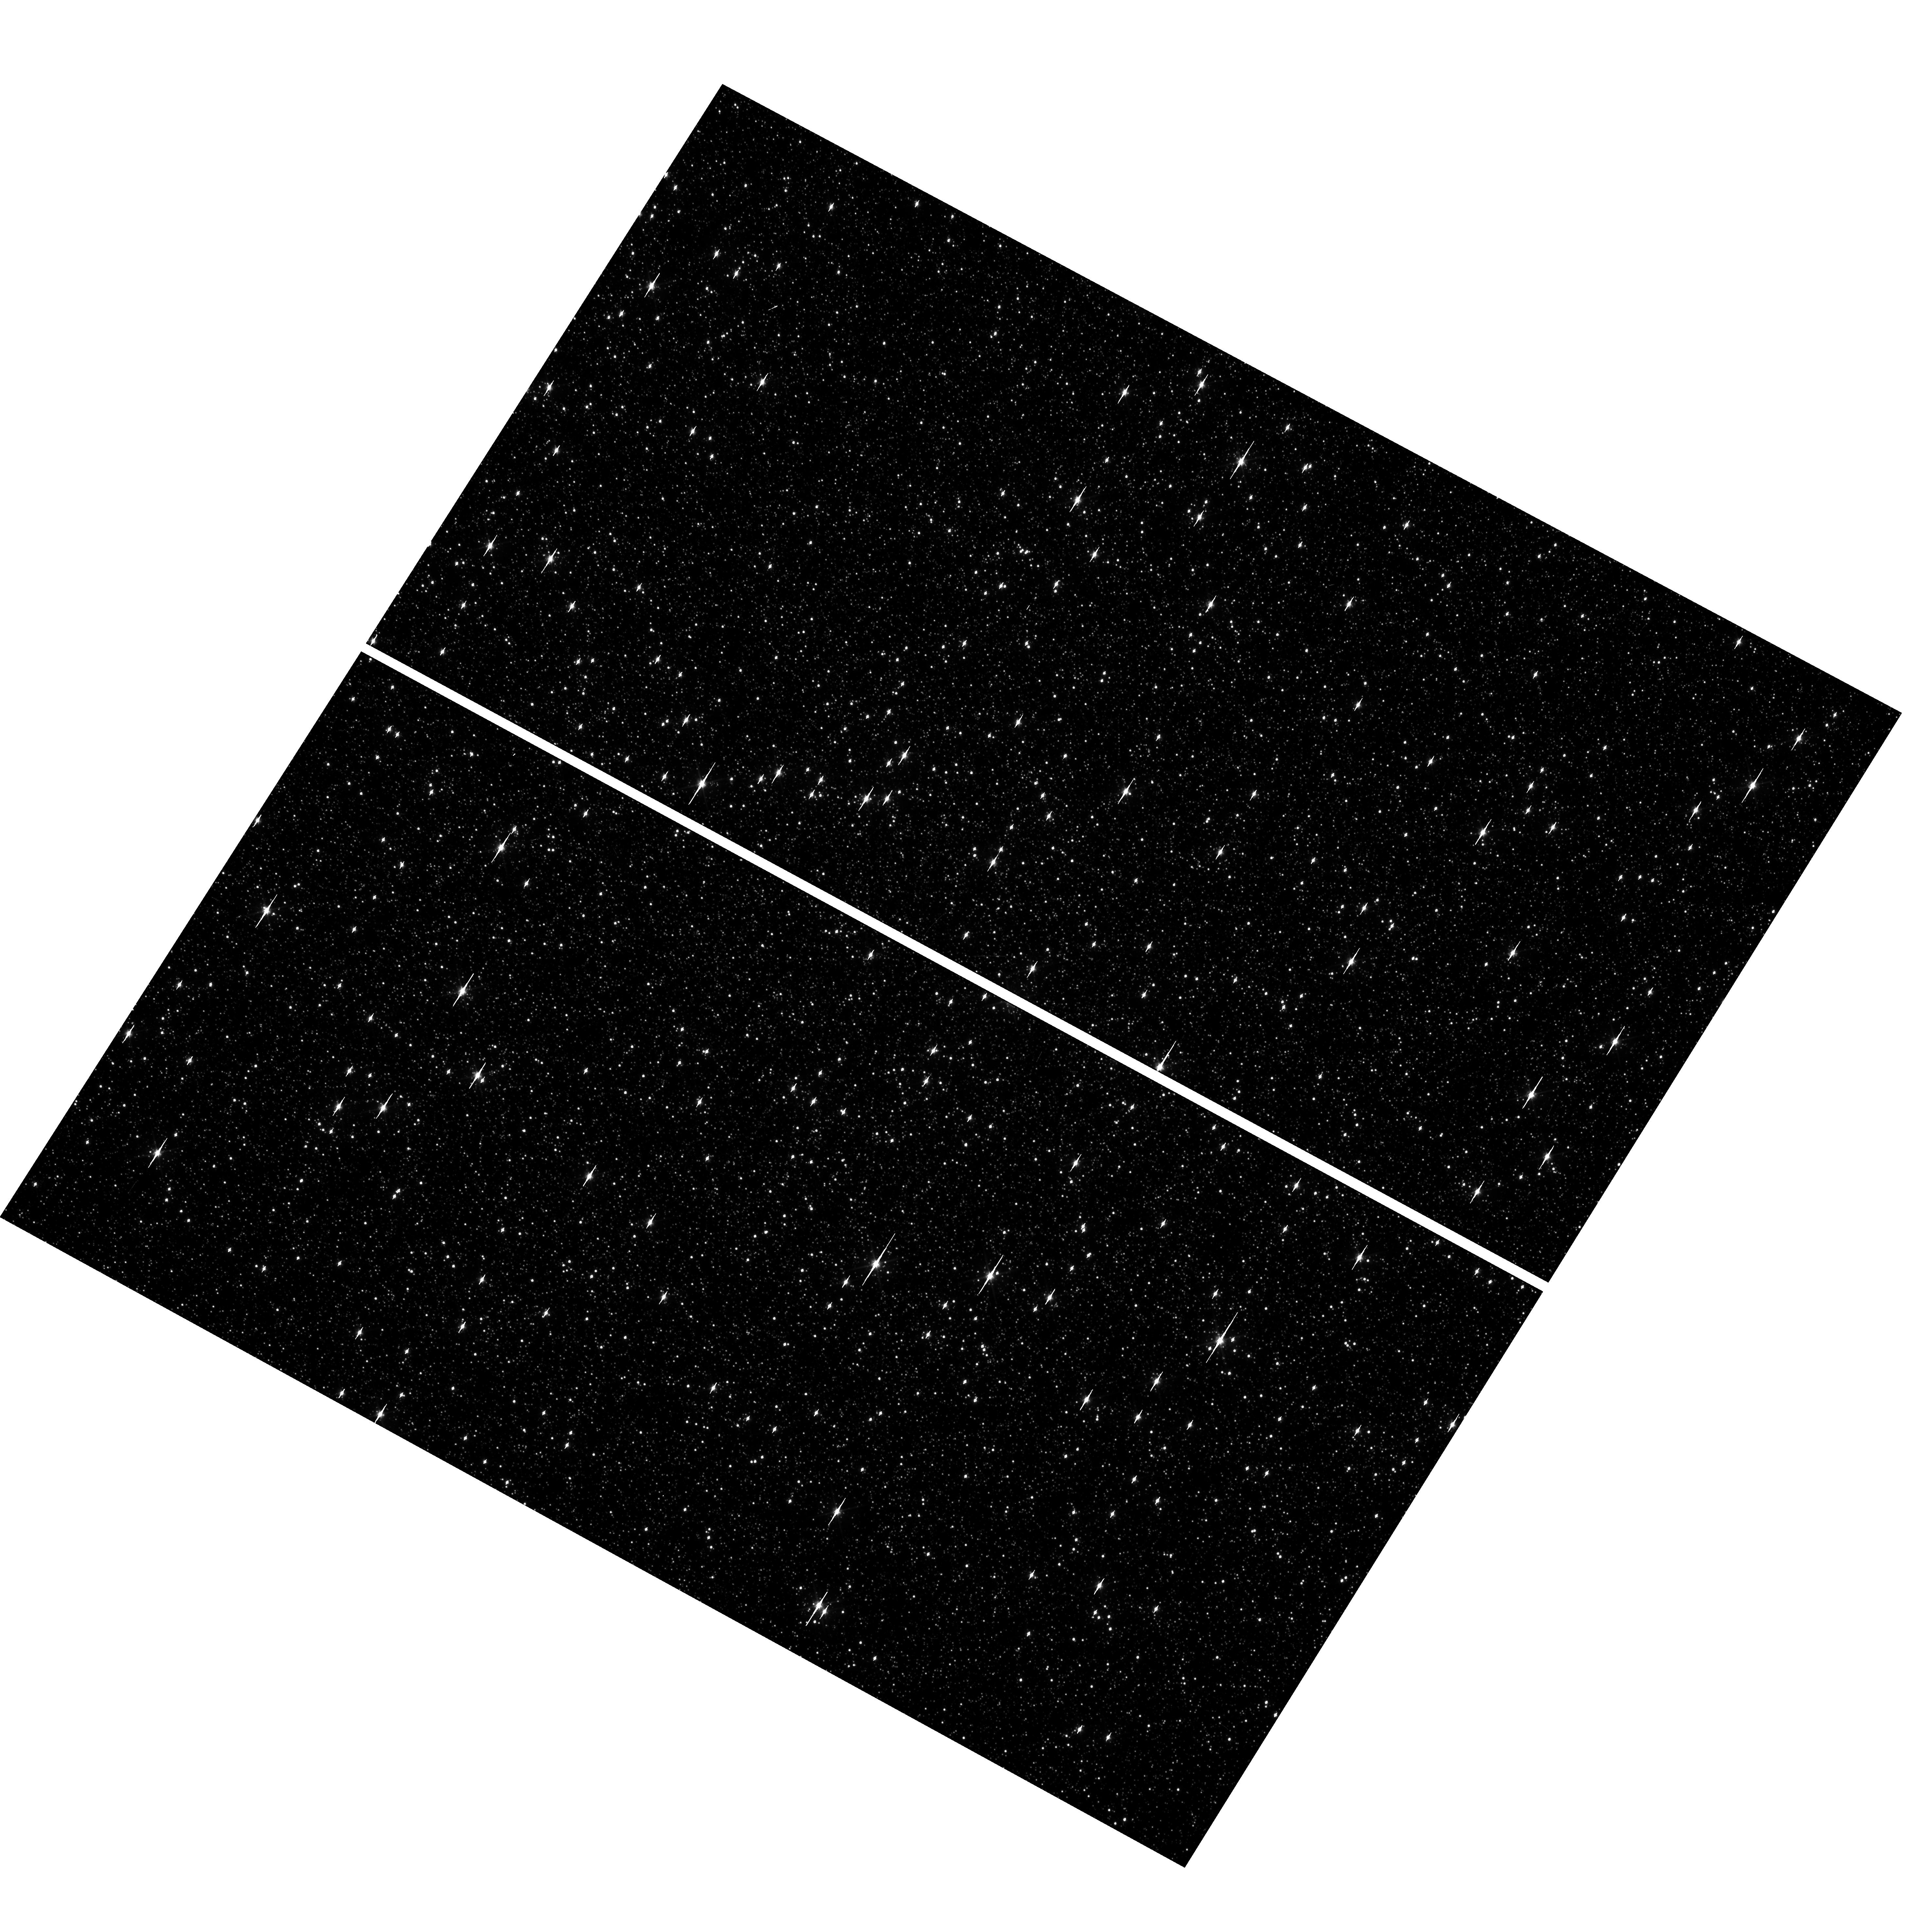
Target: OMEGACEN
Instrument: WFC3/UVIS
Filter: F606W
Exposure: 1 min
Observation ID: hst_15000_15_wfc3_uvis_f606w_ido715

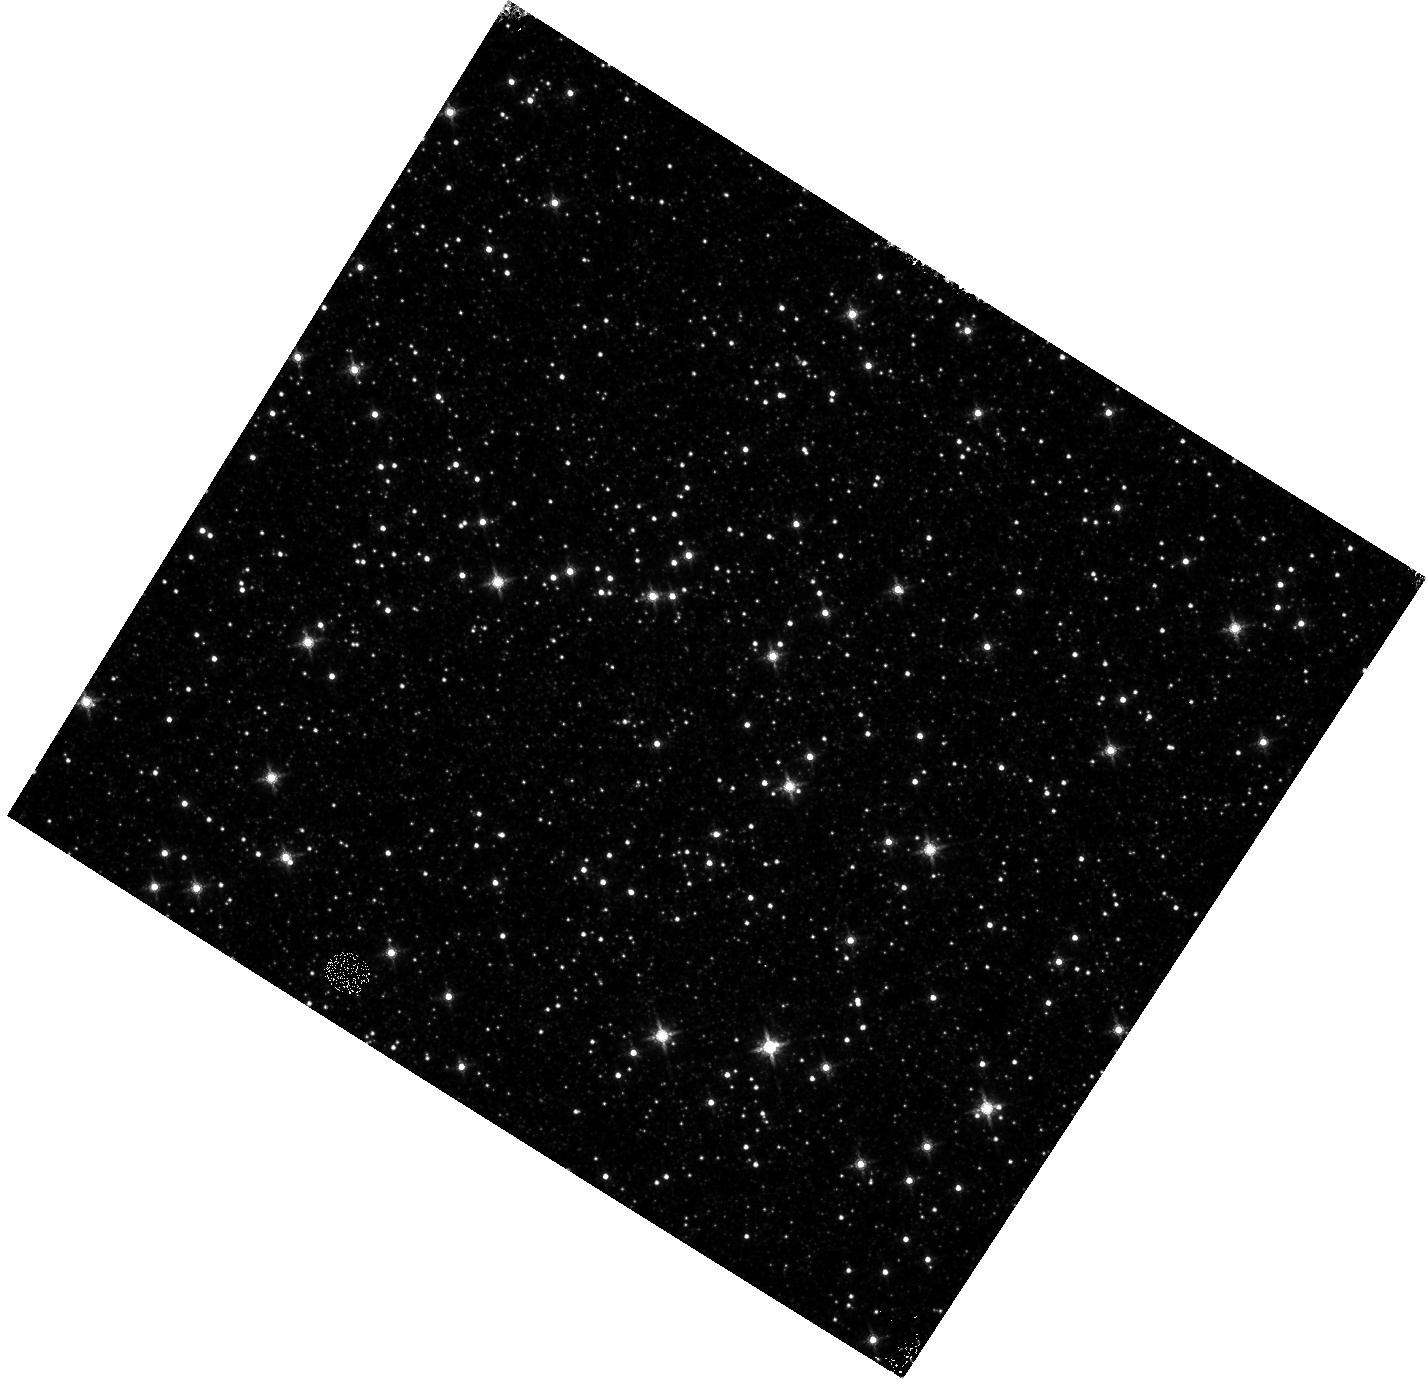
Target: OMEGACEN
Instrument: WFC3/IR
Filter: F160W
Exposure: 4 min
Observation ID: hst_15000_16_wfc3_ir_f160w_ido716

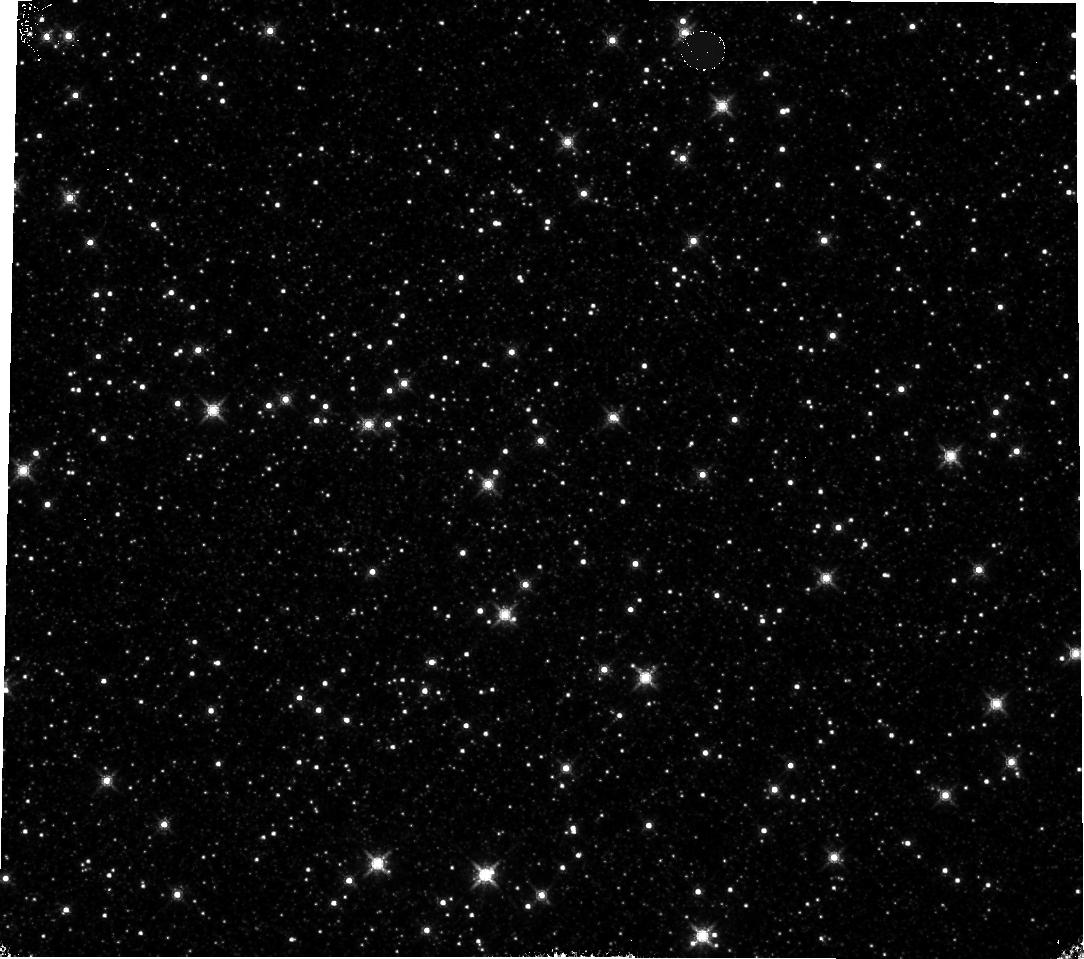
Target: OMEGACEN
Instrument: WFC3/IR
Filter: F160W
Exposure: 4 min
Observation ID: hst_15000_11_wfc3_ir_f160w_ido711

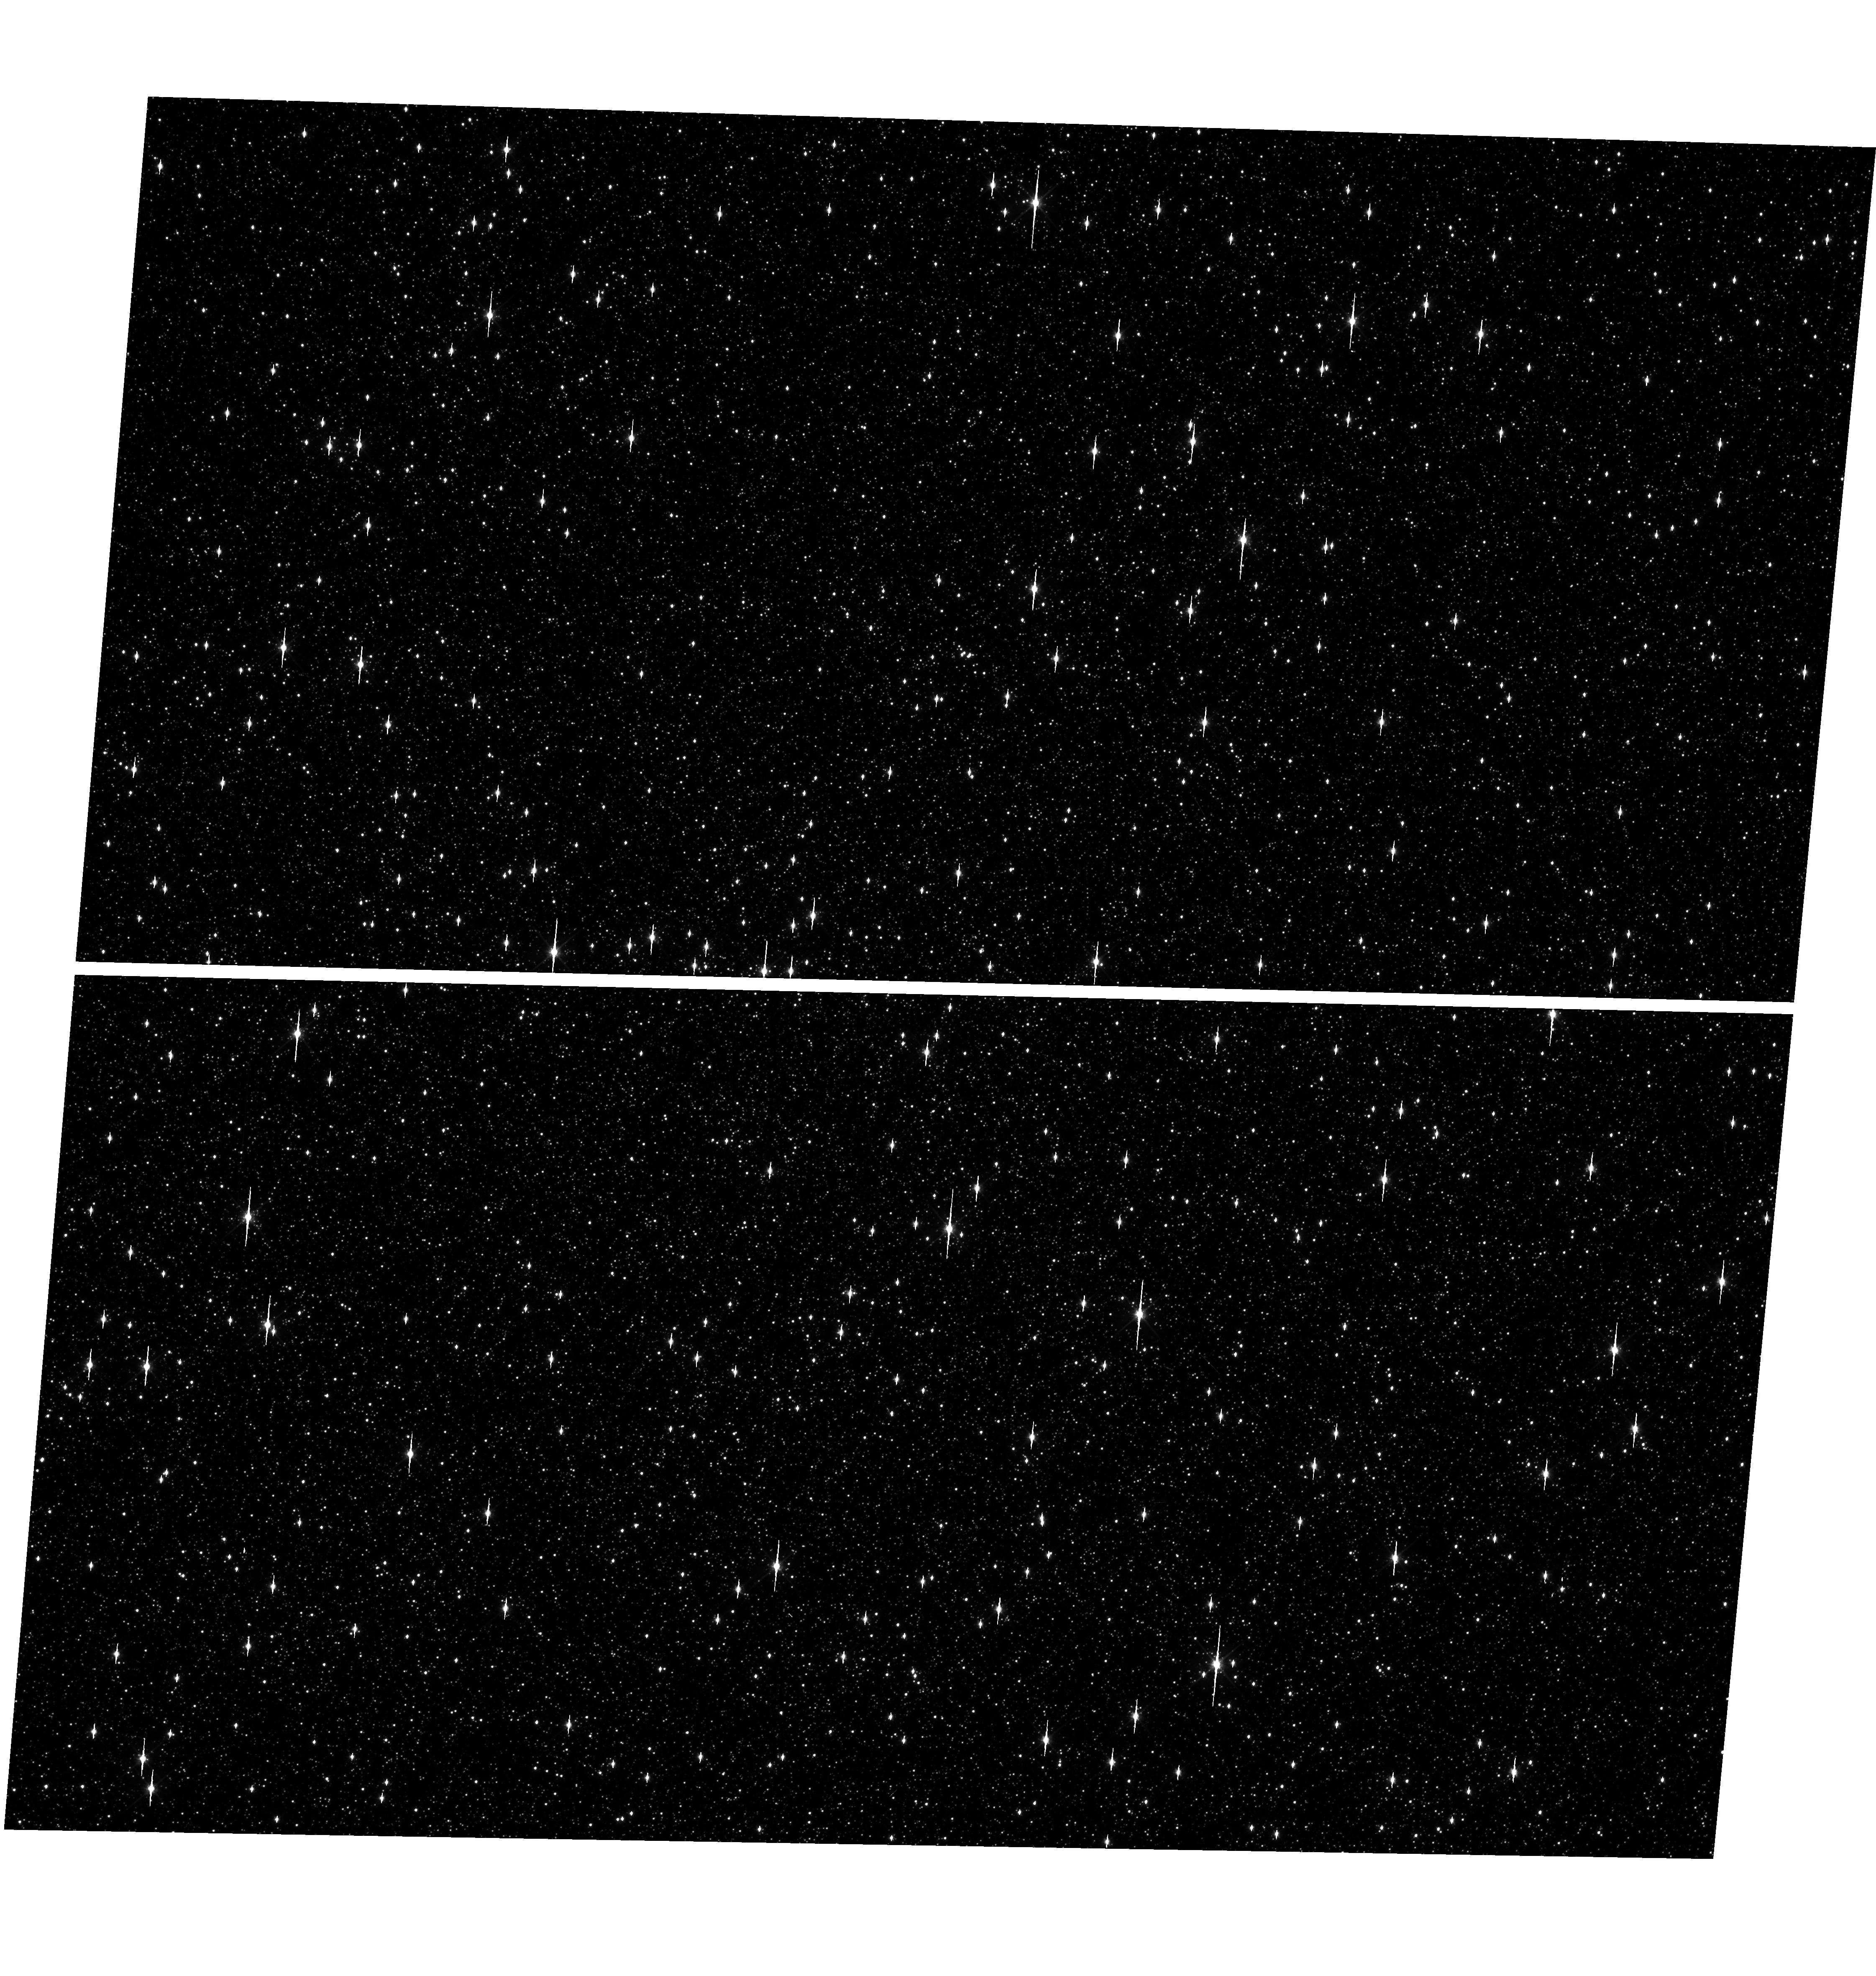
Target: OMEGACEN
Instrument: WFC3/UVIS
Filter: F606W
Exposure: 1 min
Observation ID: hst_15000_07_wfc3_uvis_f606w_ido707

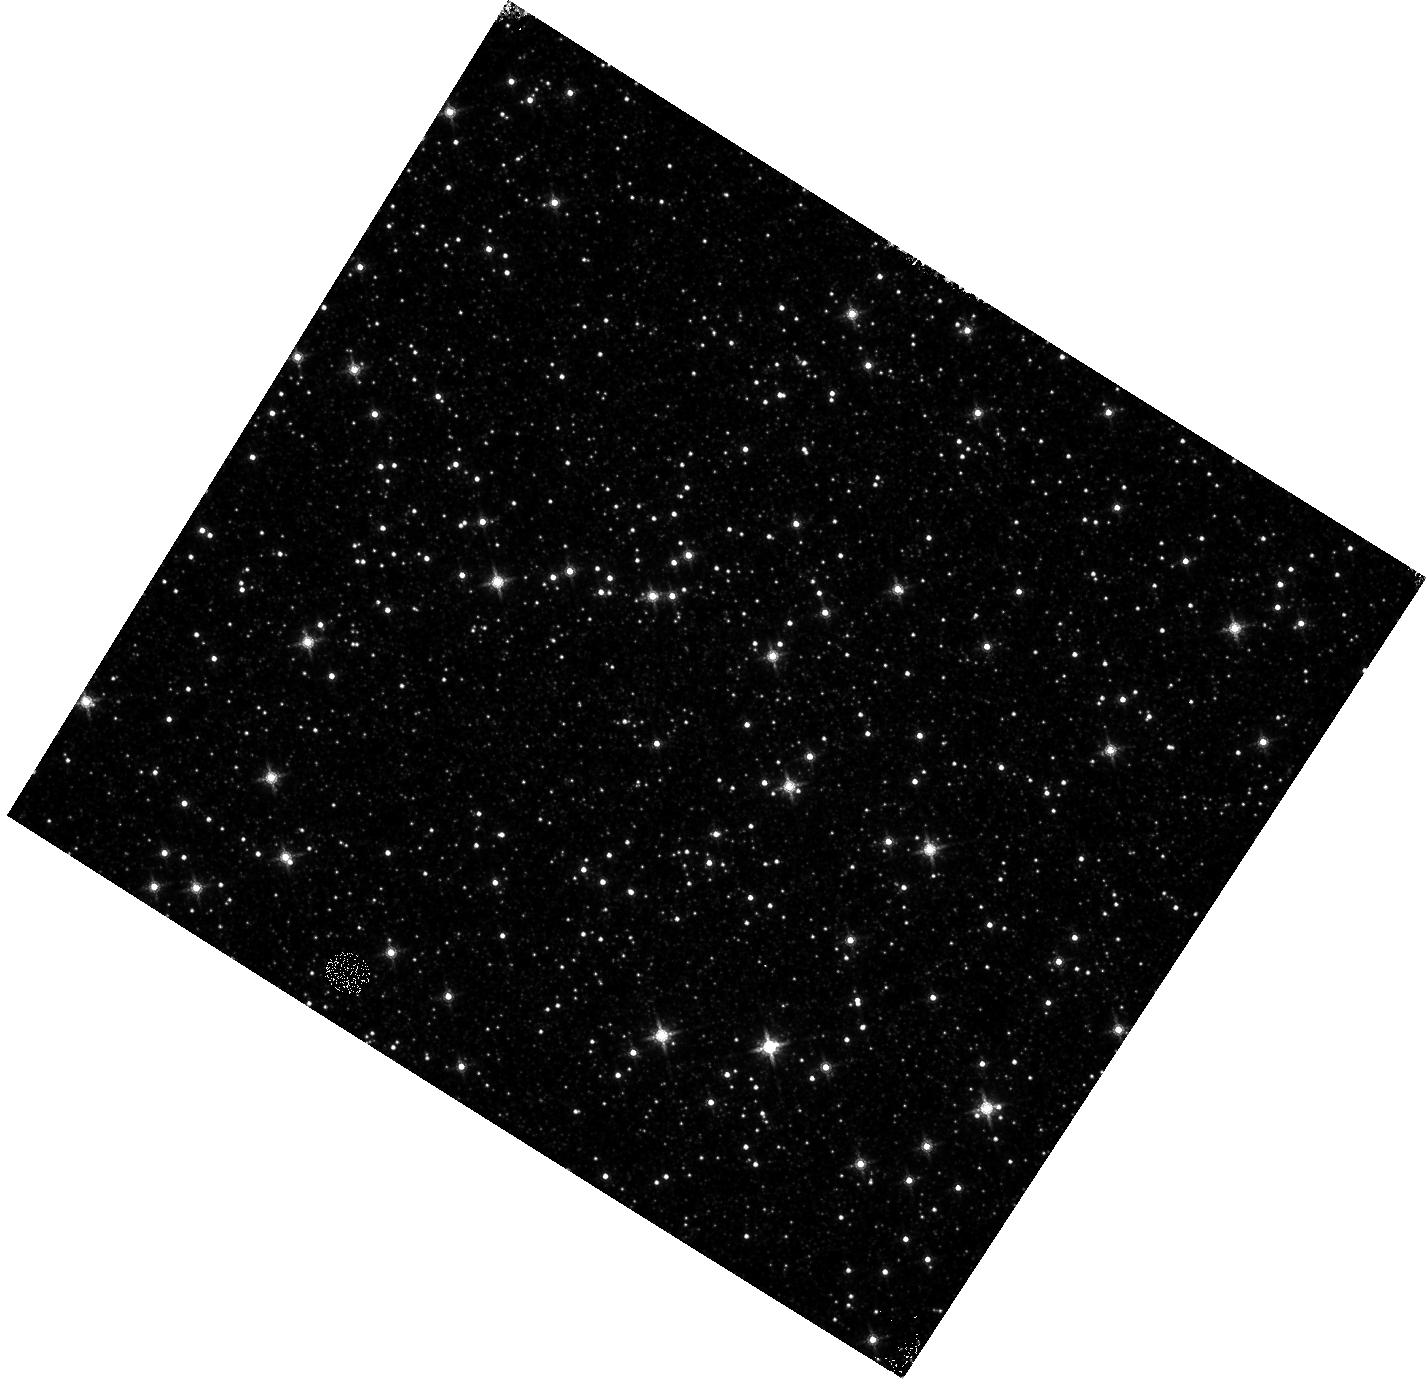
Target: OMEGACEN
Instrument: WFC3/IR
Filter: F160W
Exposure: 4 min
Observation ID: hst_15000_18_wfc3_ir_f160w_ido718

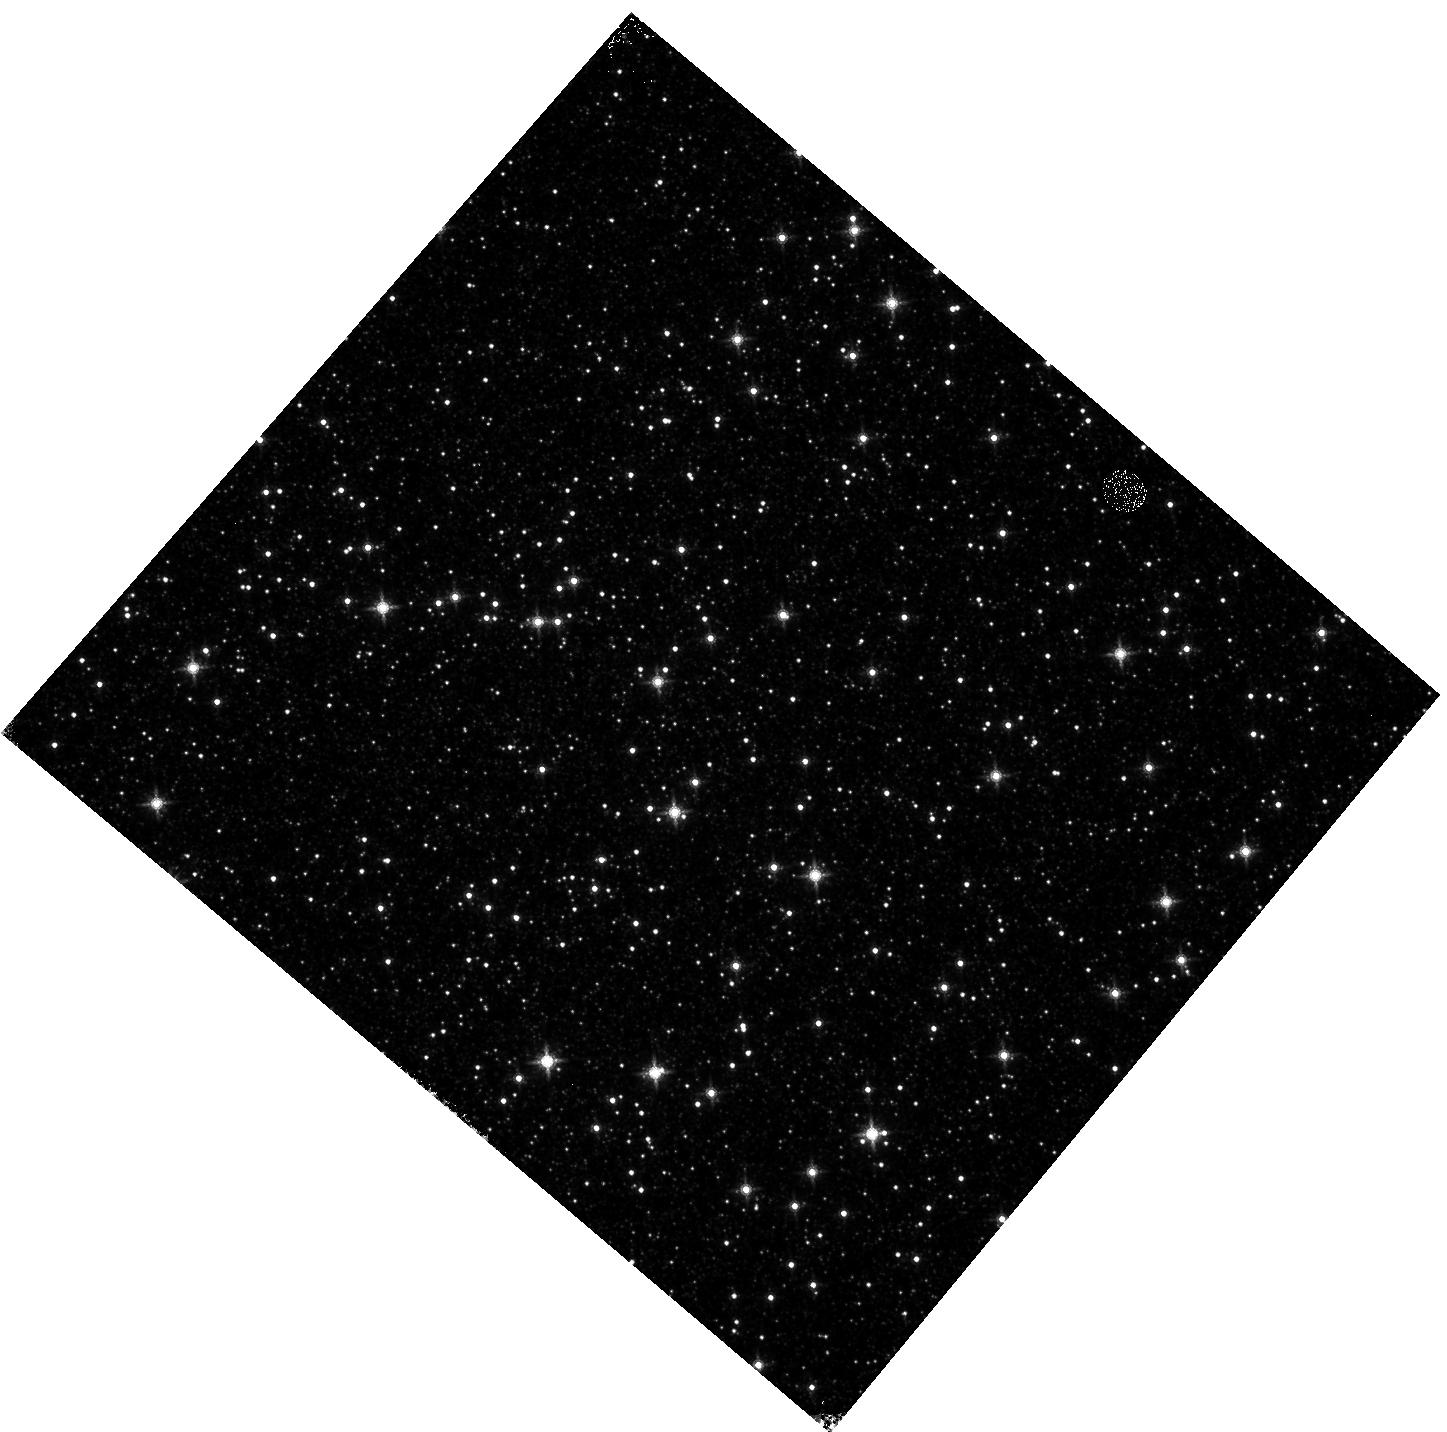
Target: OMEGACEN
Instrument: WFC3/IR
Filter: F160W
Exposure: 4 min
Observation ID: hst_15000_05_wfc3_ir_f160w_ido705

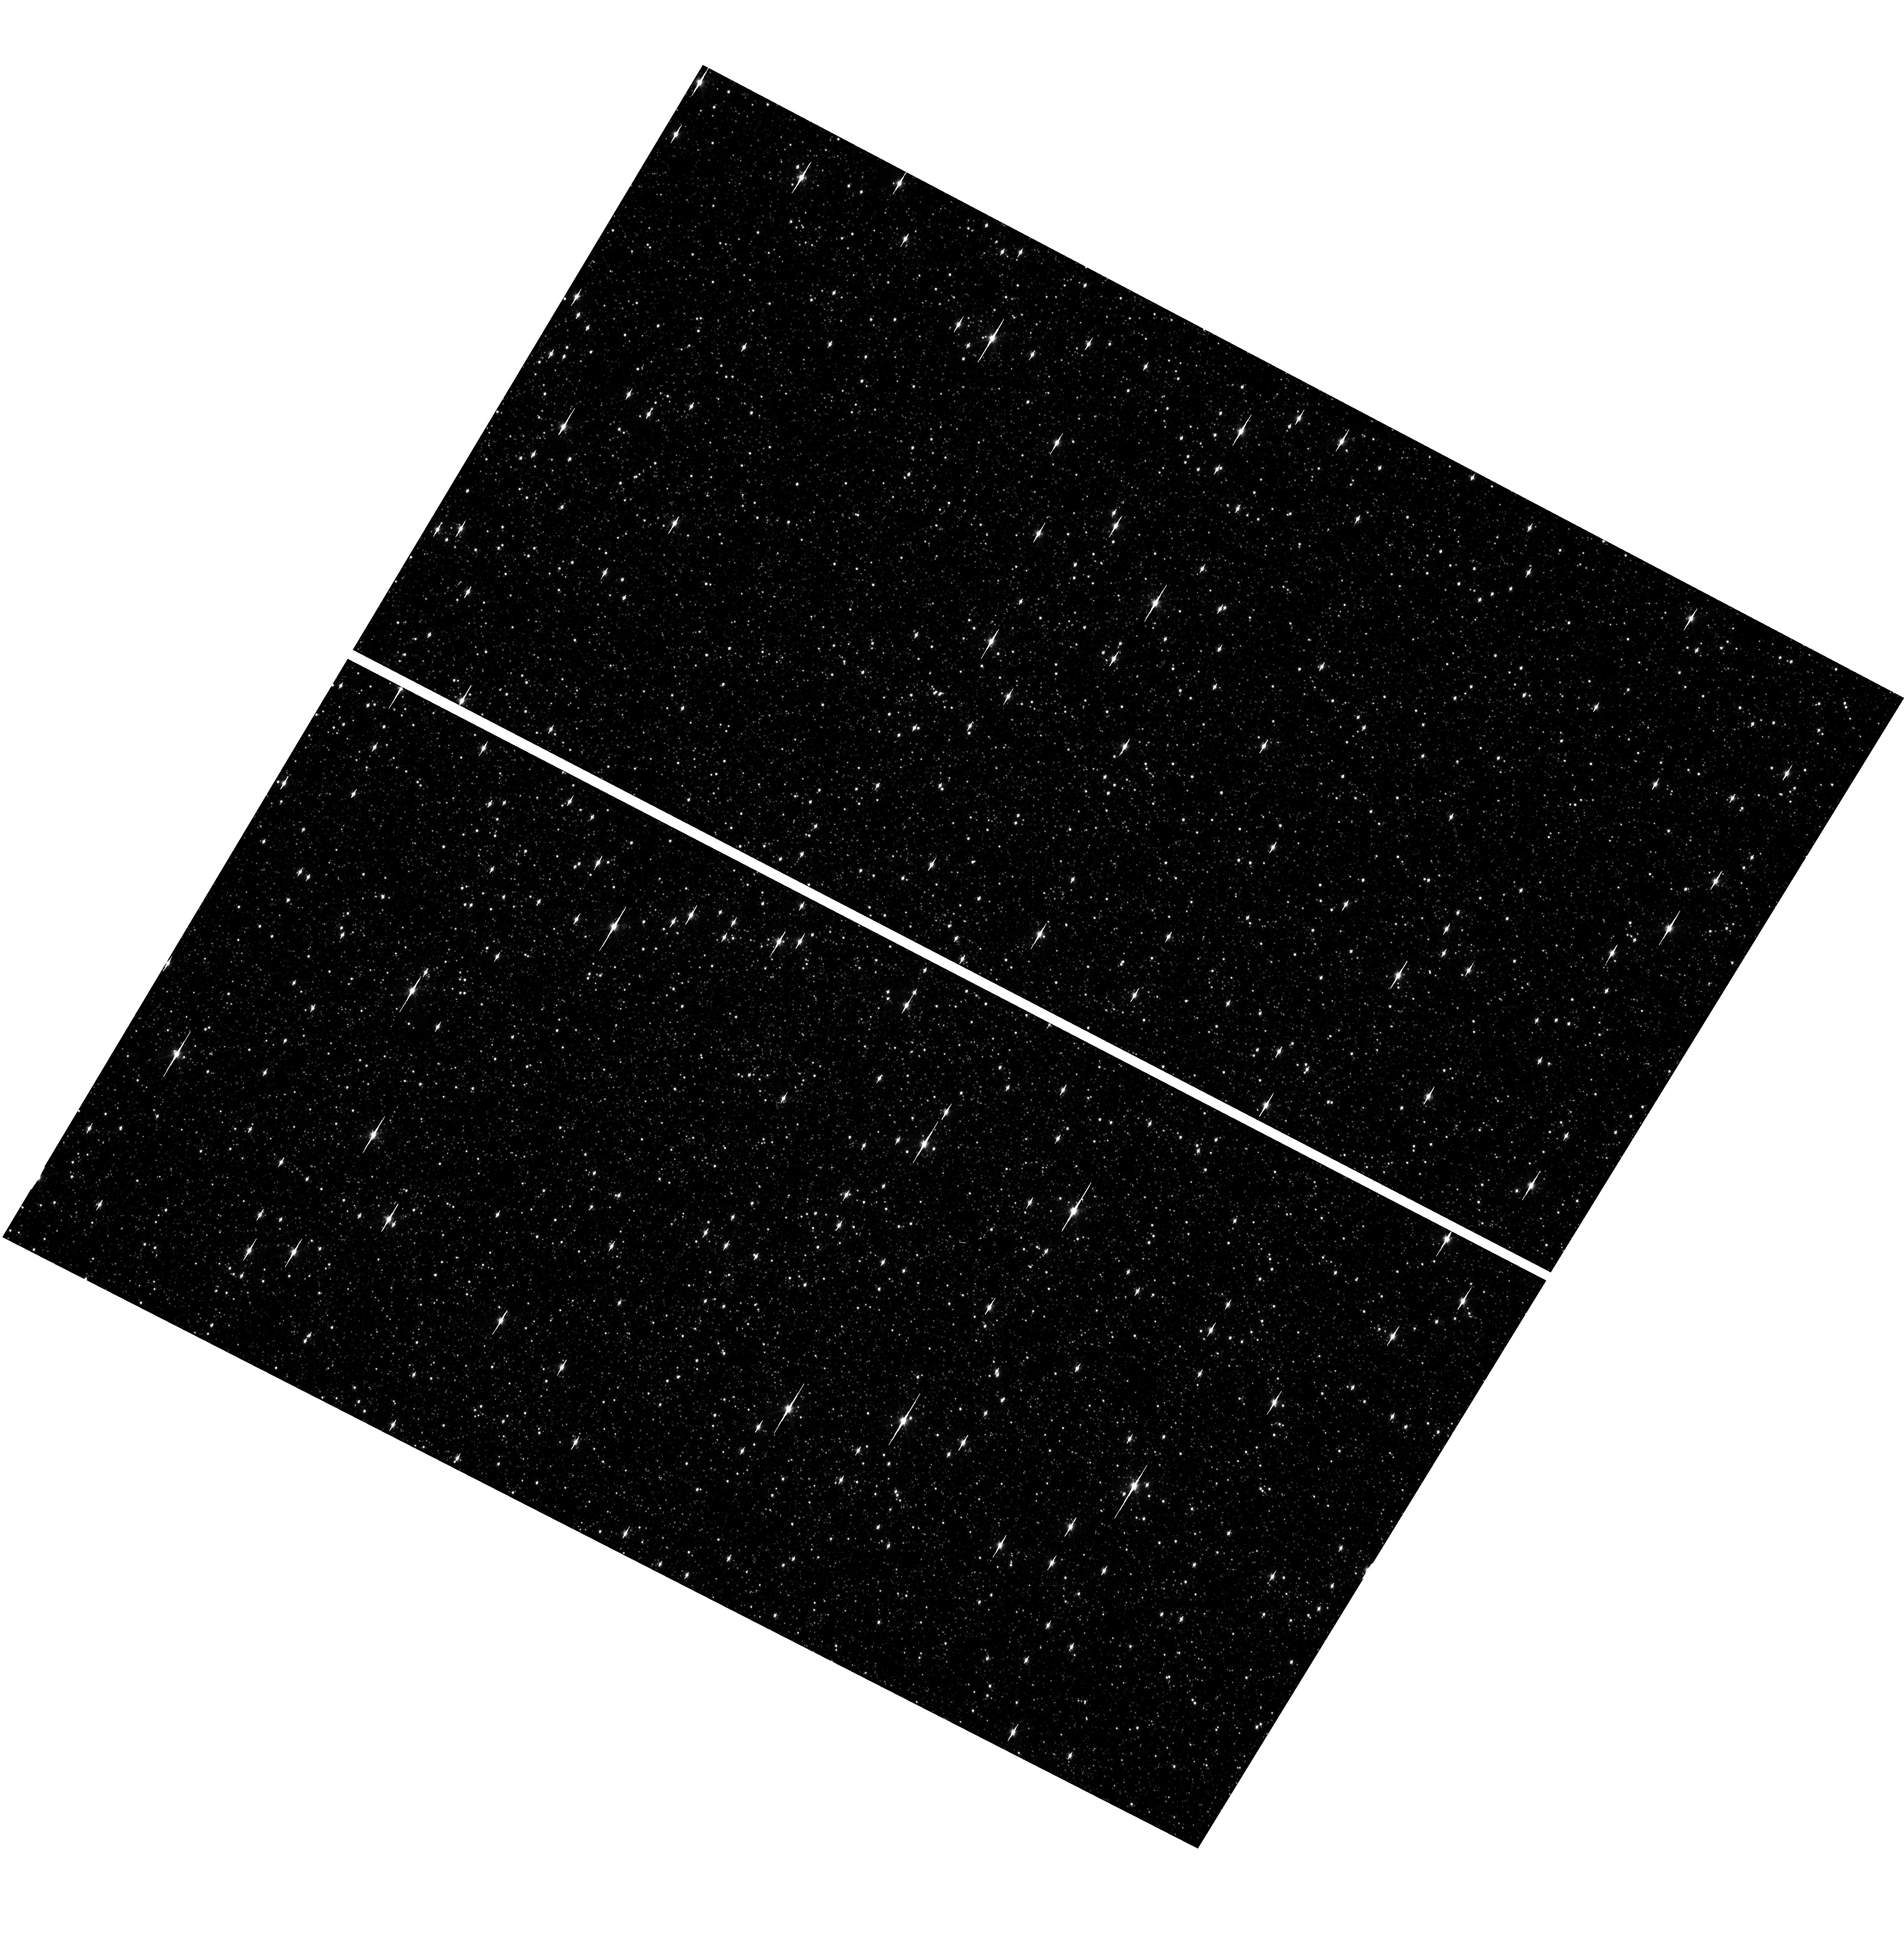
Target: OMEGACEN
Instrument: WFC3/UVIS
Filter: F606W
Exposure: 1 min
Observation ID: hst_15000_03_wfc3_uvis_f606w_ido703

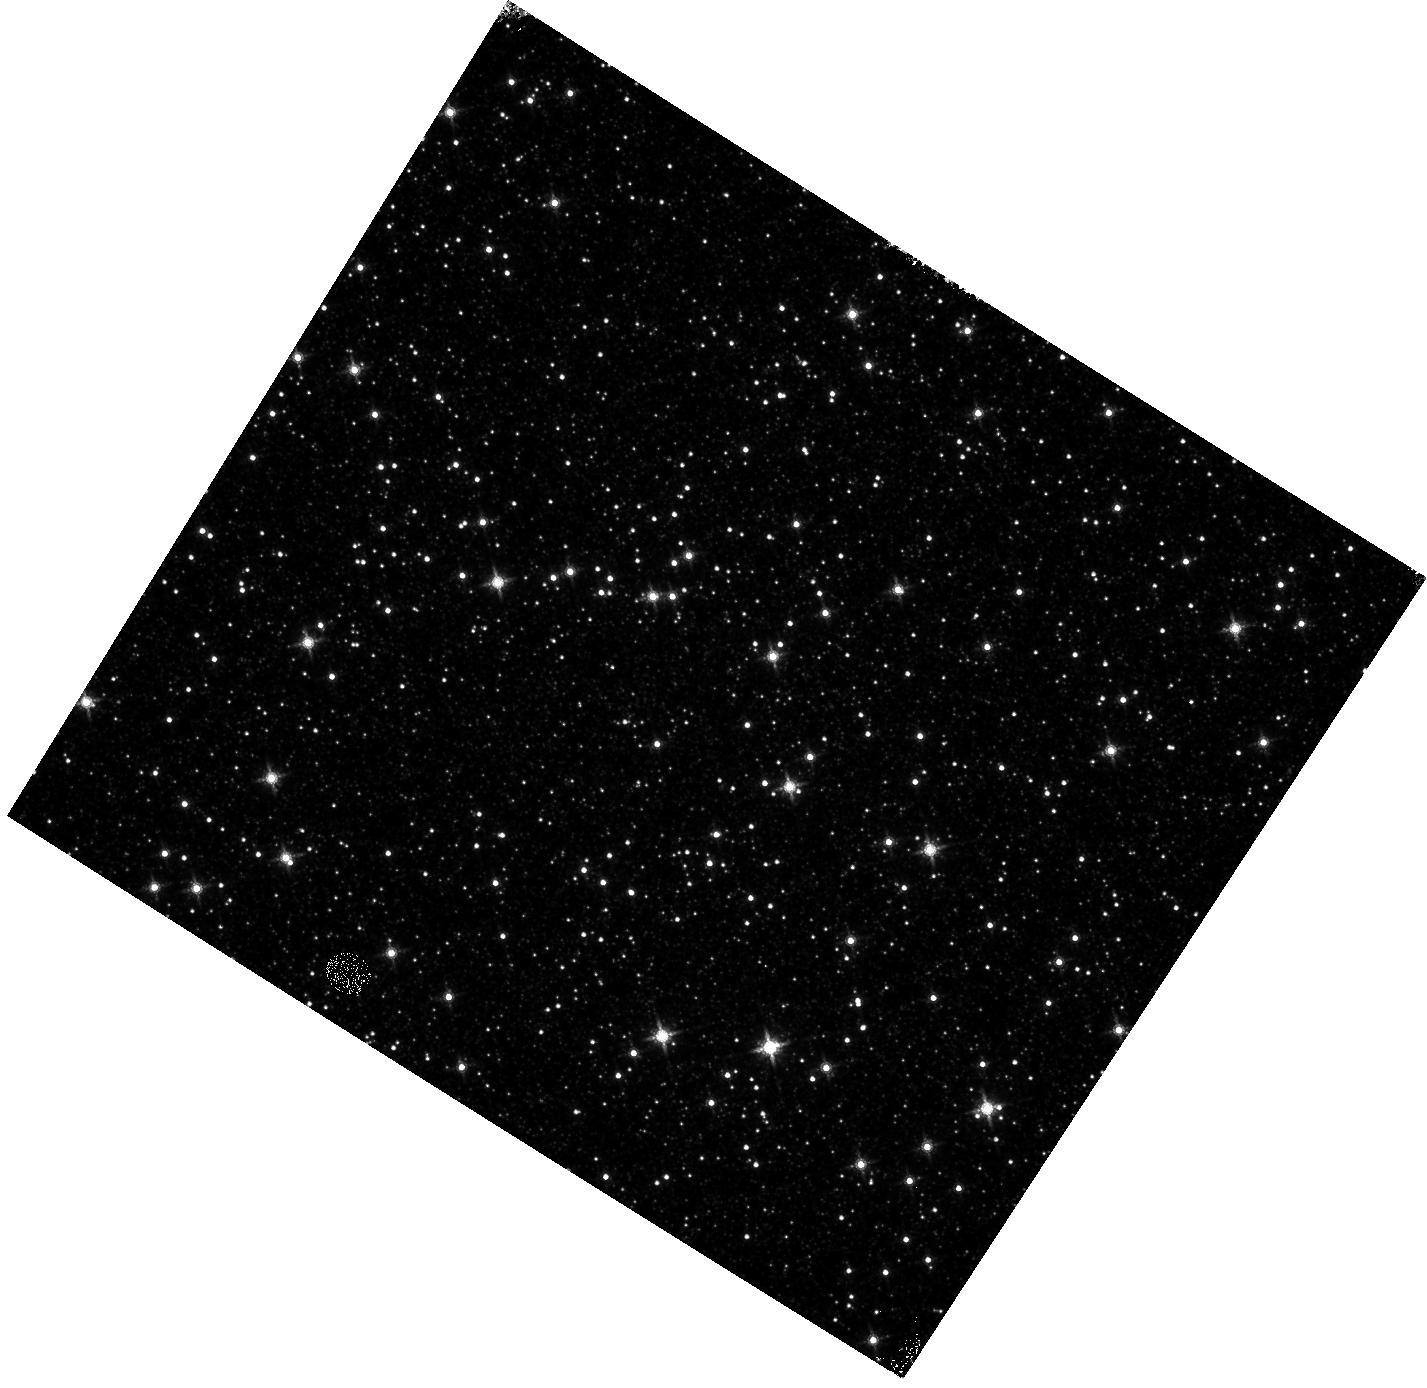
Target: OMEGACEN
Instrument: WFC3/IR
Filter: F160W
Exposure: 4 min
Observation ID: hst_15000_17_wfc3_ir_f160w_ido717

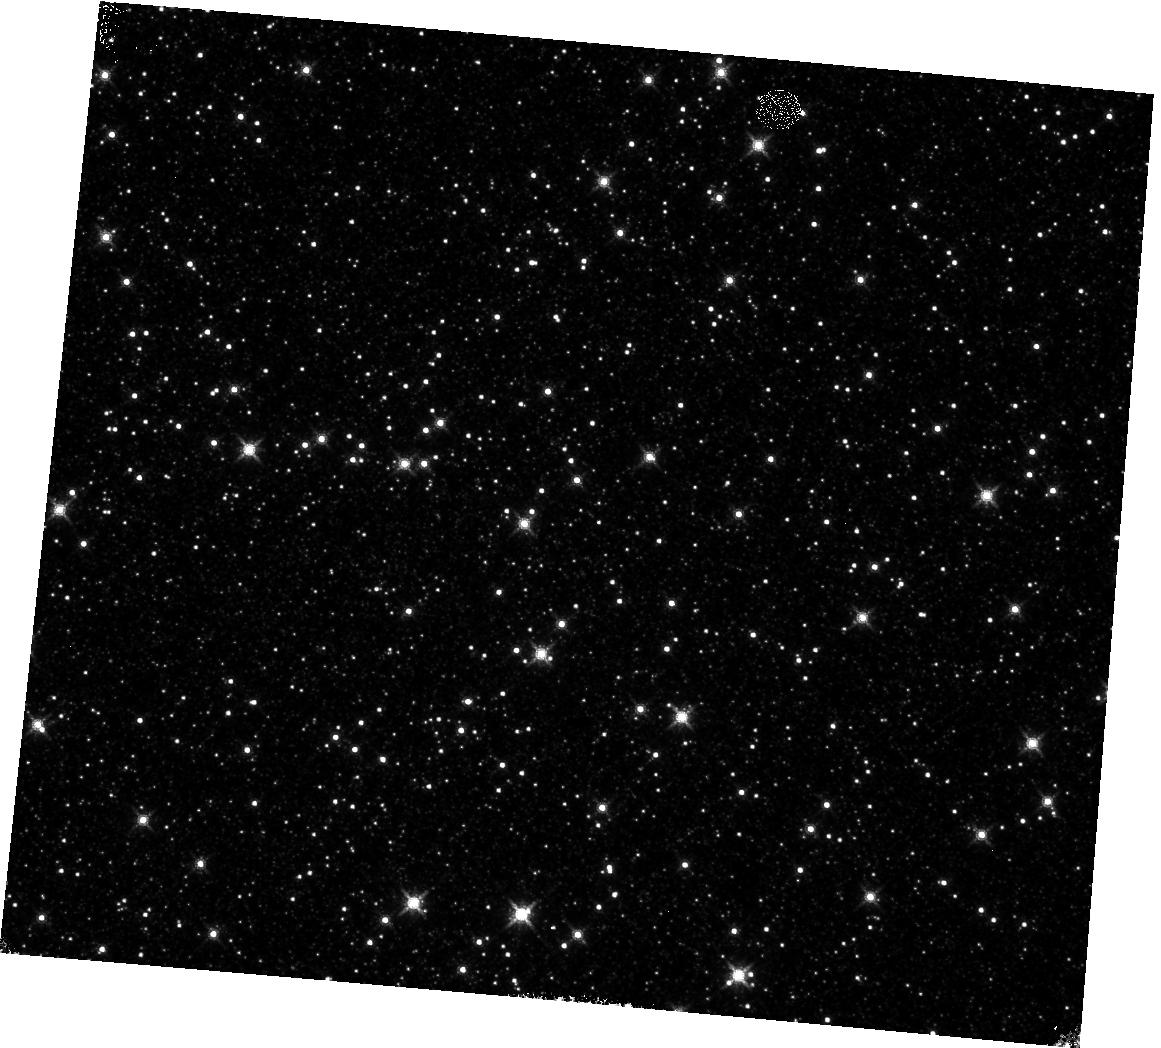
Target: OMEGACEN
Instrument: WFC3/IR
Filter: F160W
Exposure: 4 min
Observation ID: hst_15000_10_wfc3_ir_f160w_ido710

WFC3 Astrometric Scale Monitoring (PI: Kozhurina-Platais, Vera)

The standard astrometric catalog in the field of globular cluster Omega Cen has been used to examine the geometric distortion of WFC3 UVIS and IR as function of wavelength in multicycles calibartion programs over last 7 years of WFC on HST board. All observations from thse programs have been reduced and provided the multi-wavelength geometric distortion in UVIS and IR detector. The derived geometric distortion coefficients implemented in IDCTAB format are used in HST pipe-line to correct for ~7% distortion in WFC3 images down to 1%. Additional to multi-wavelength WFC3 geometric distortion, all observations of Omega Cen taken through F606W and F160W UVIS and IR filters respectively during the last 9 years (all together 20 epochs) were used to look for time dependency of UVIS and IR geometric distortion and the effect of the scale change due to the thermal breathing. The results of the stability WFC3 geometric distortion published in WFC3-ISR-02-15 (Kozhurina-Platais & Anderson) have show that the UVIS geometric distortion is stable over 9 years on-orbit within 0.05 pixels or 2 and 6 mas in UVUS. The results of WFC3/IR published in WFC3-ISR-03-12 (Kozhurina-Platais et al) have show that the IR geometric distorion is stable over 2 years on orbits within 0.1 pixel or 6 mas. The purpose of this calibration proposal is to continue the monitor of the WFC3 geometric distortion stability of over time. The observations of Omega Cen through UVIS F606W filter and F160W IR filter will be used to derive the skew and scale terms of the geometric distortion and look for any secular changes.